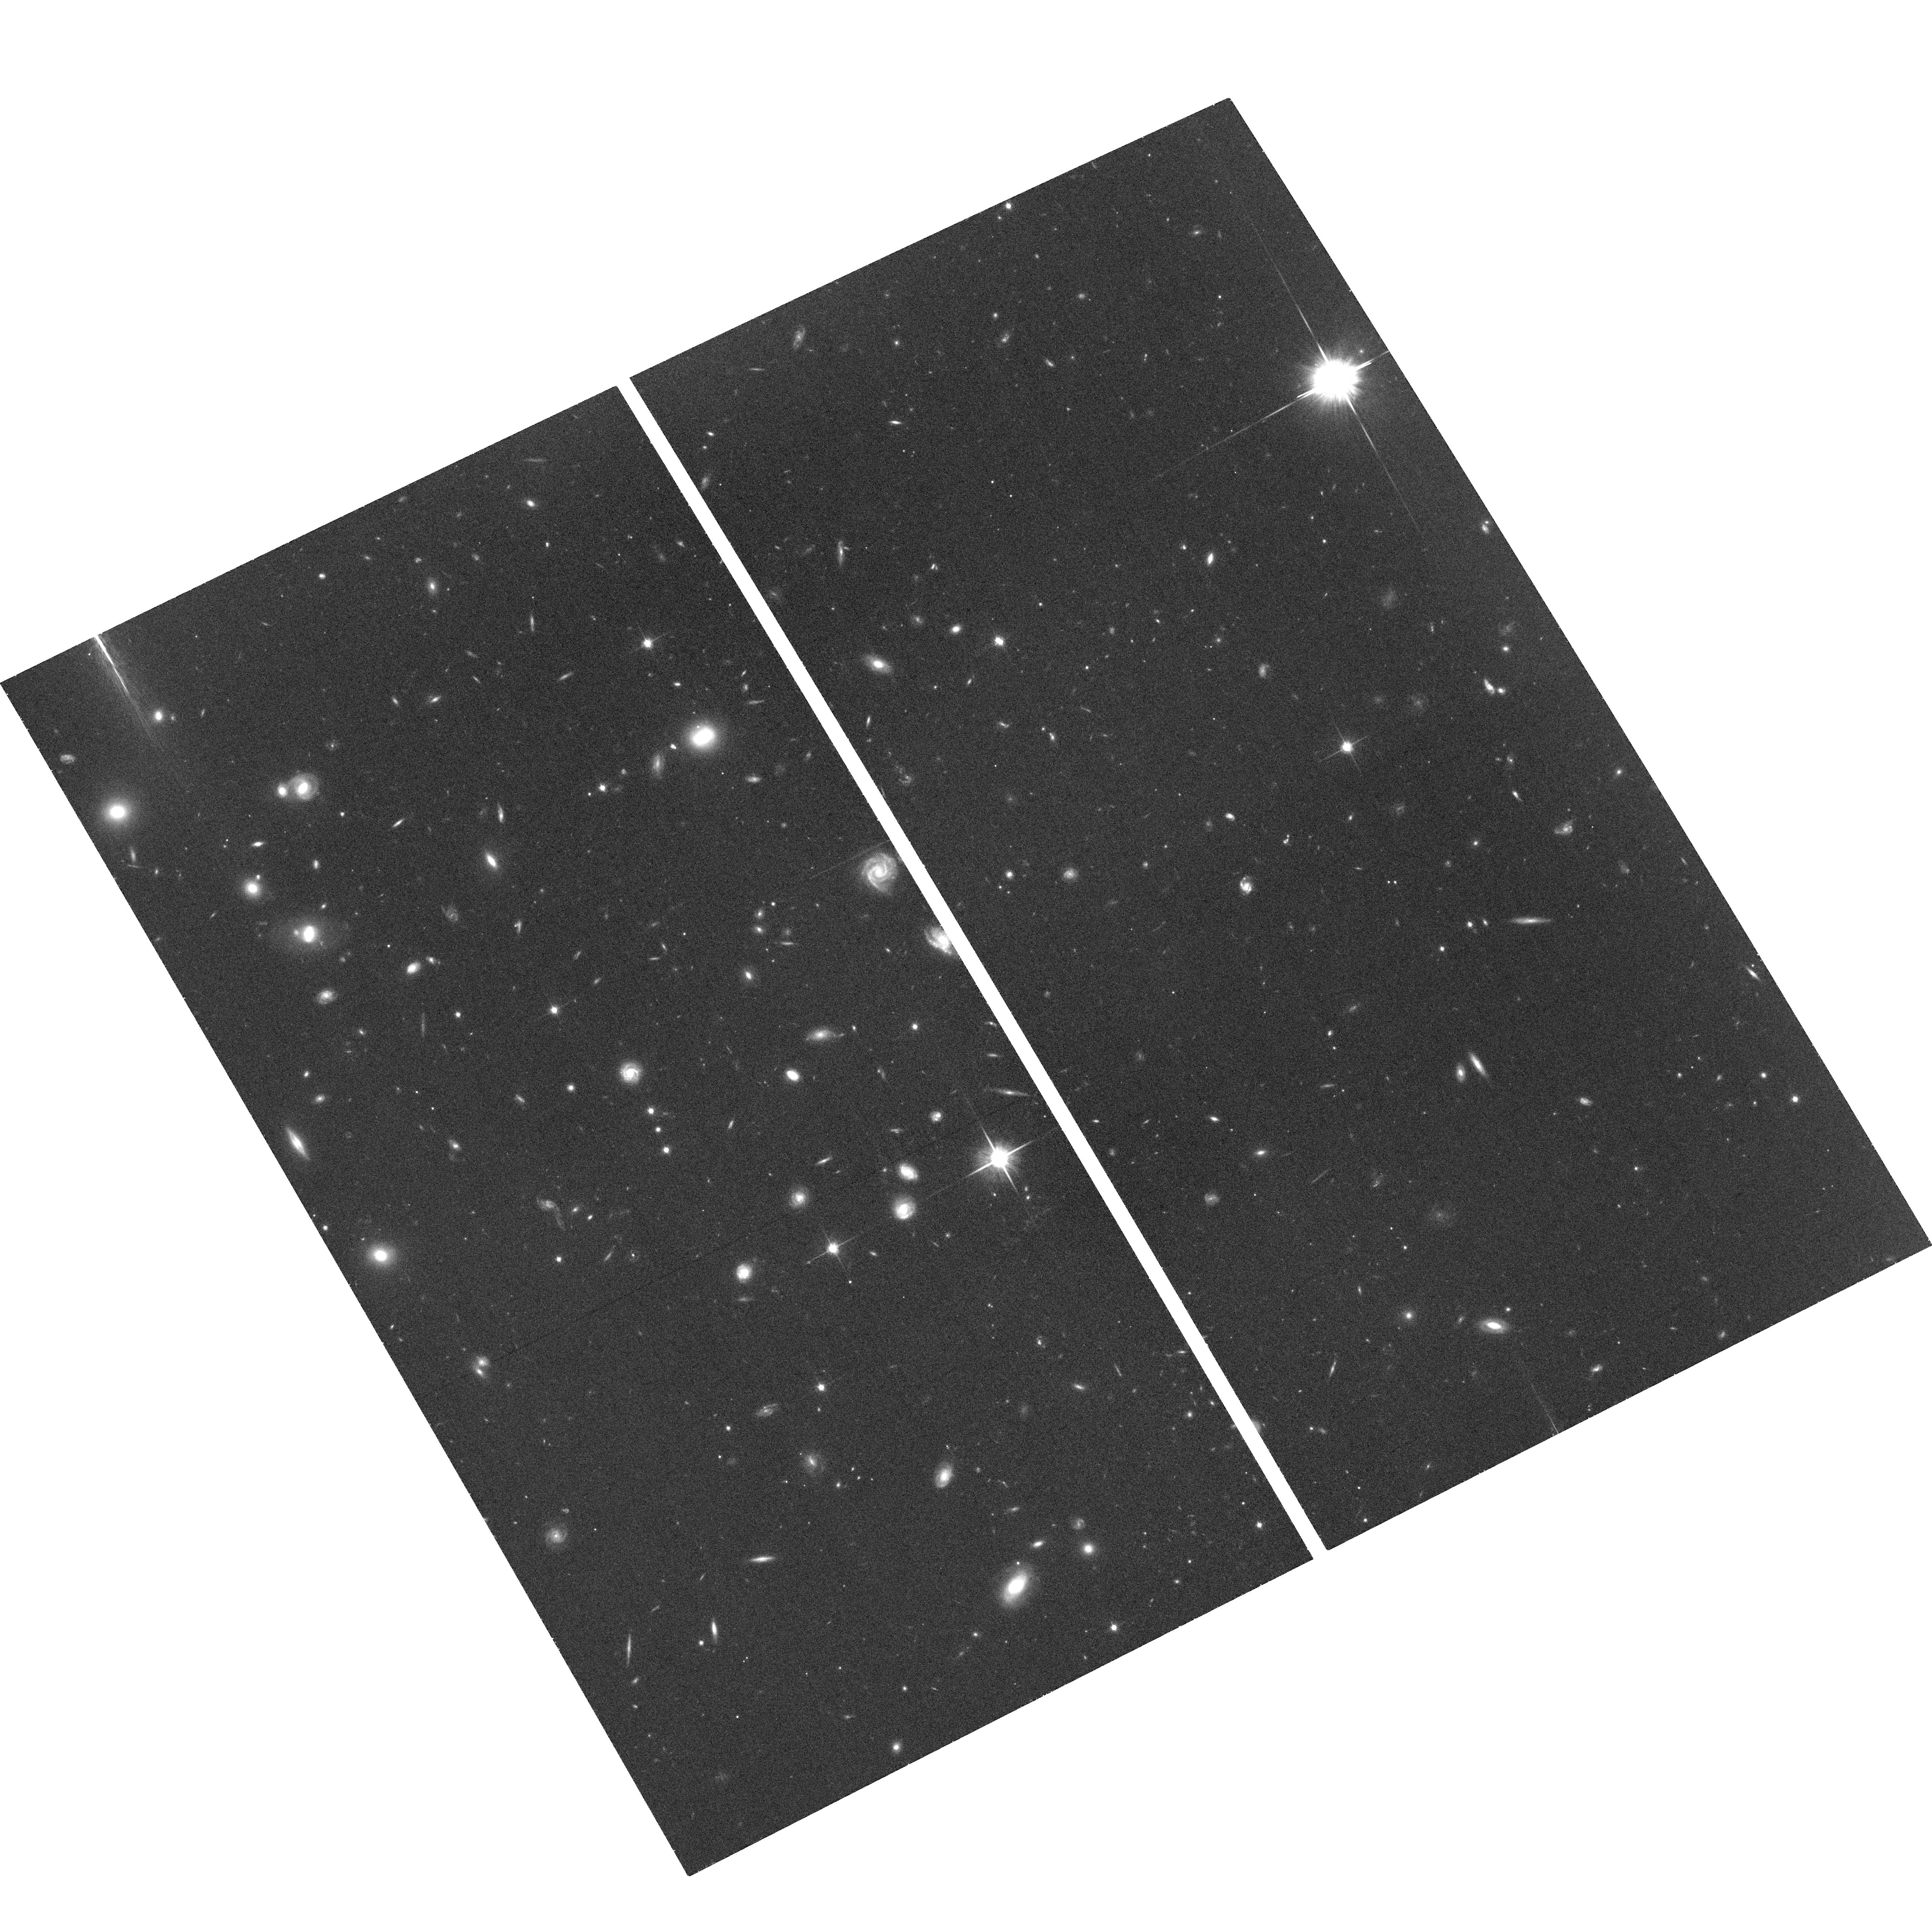
Target: SDSS-J142758.9-012131
Instrument: ACS/WFC
Filter: F814W
Exposure: 36 min
Observation ID: hst_14667_05_acs_wfc_f814w_jd6a05

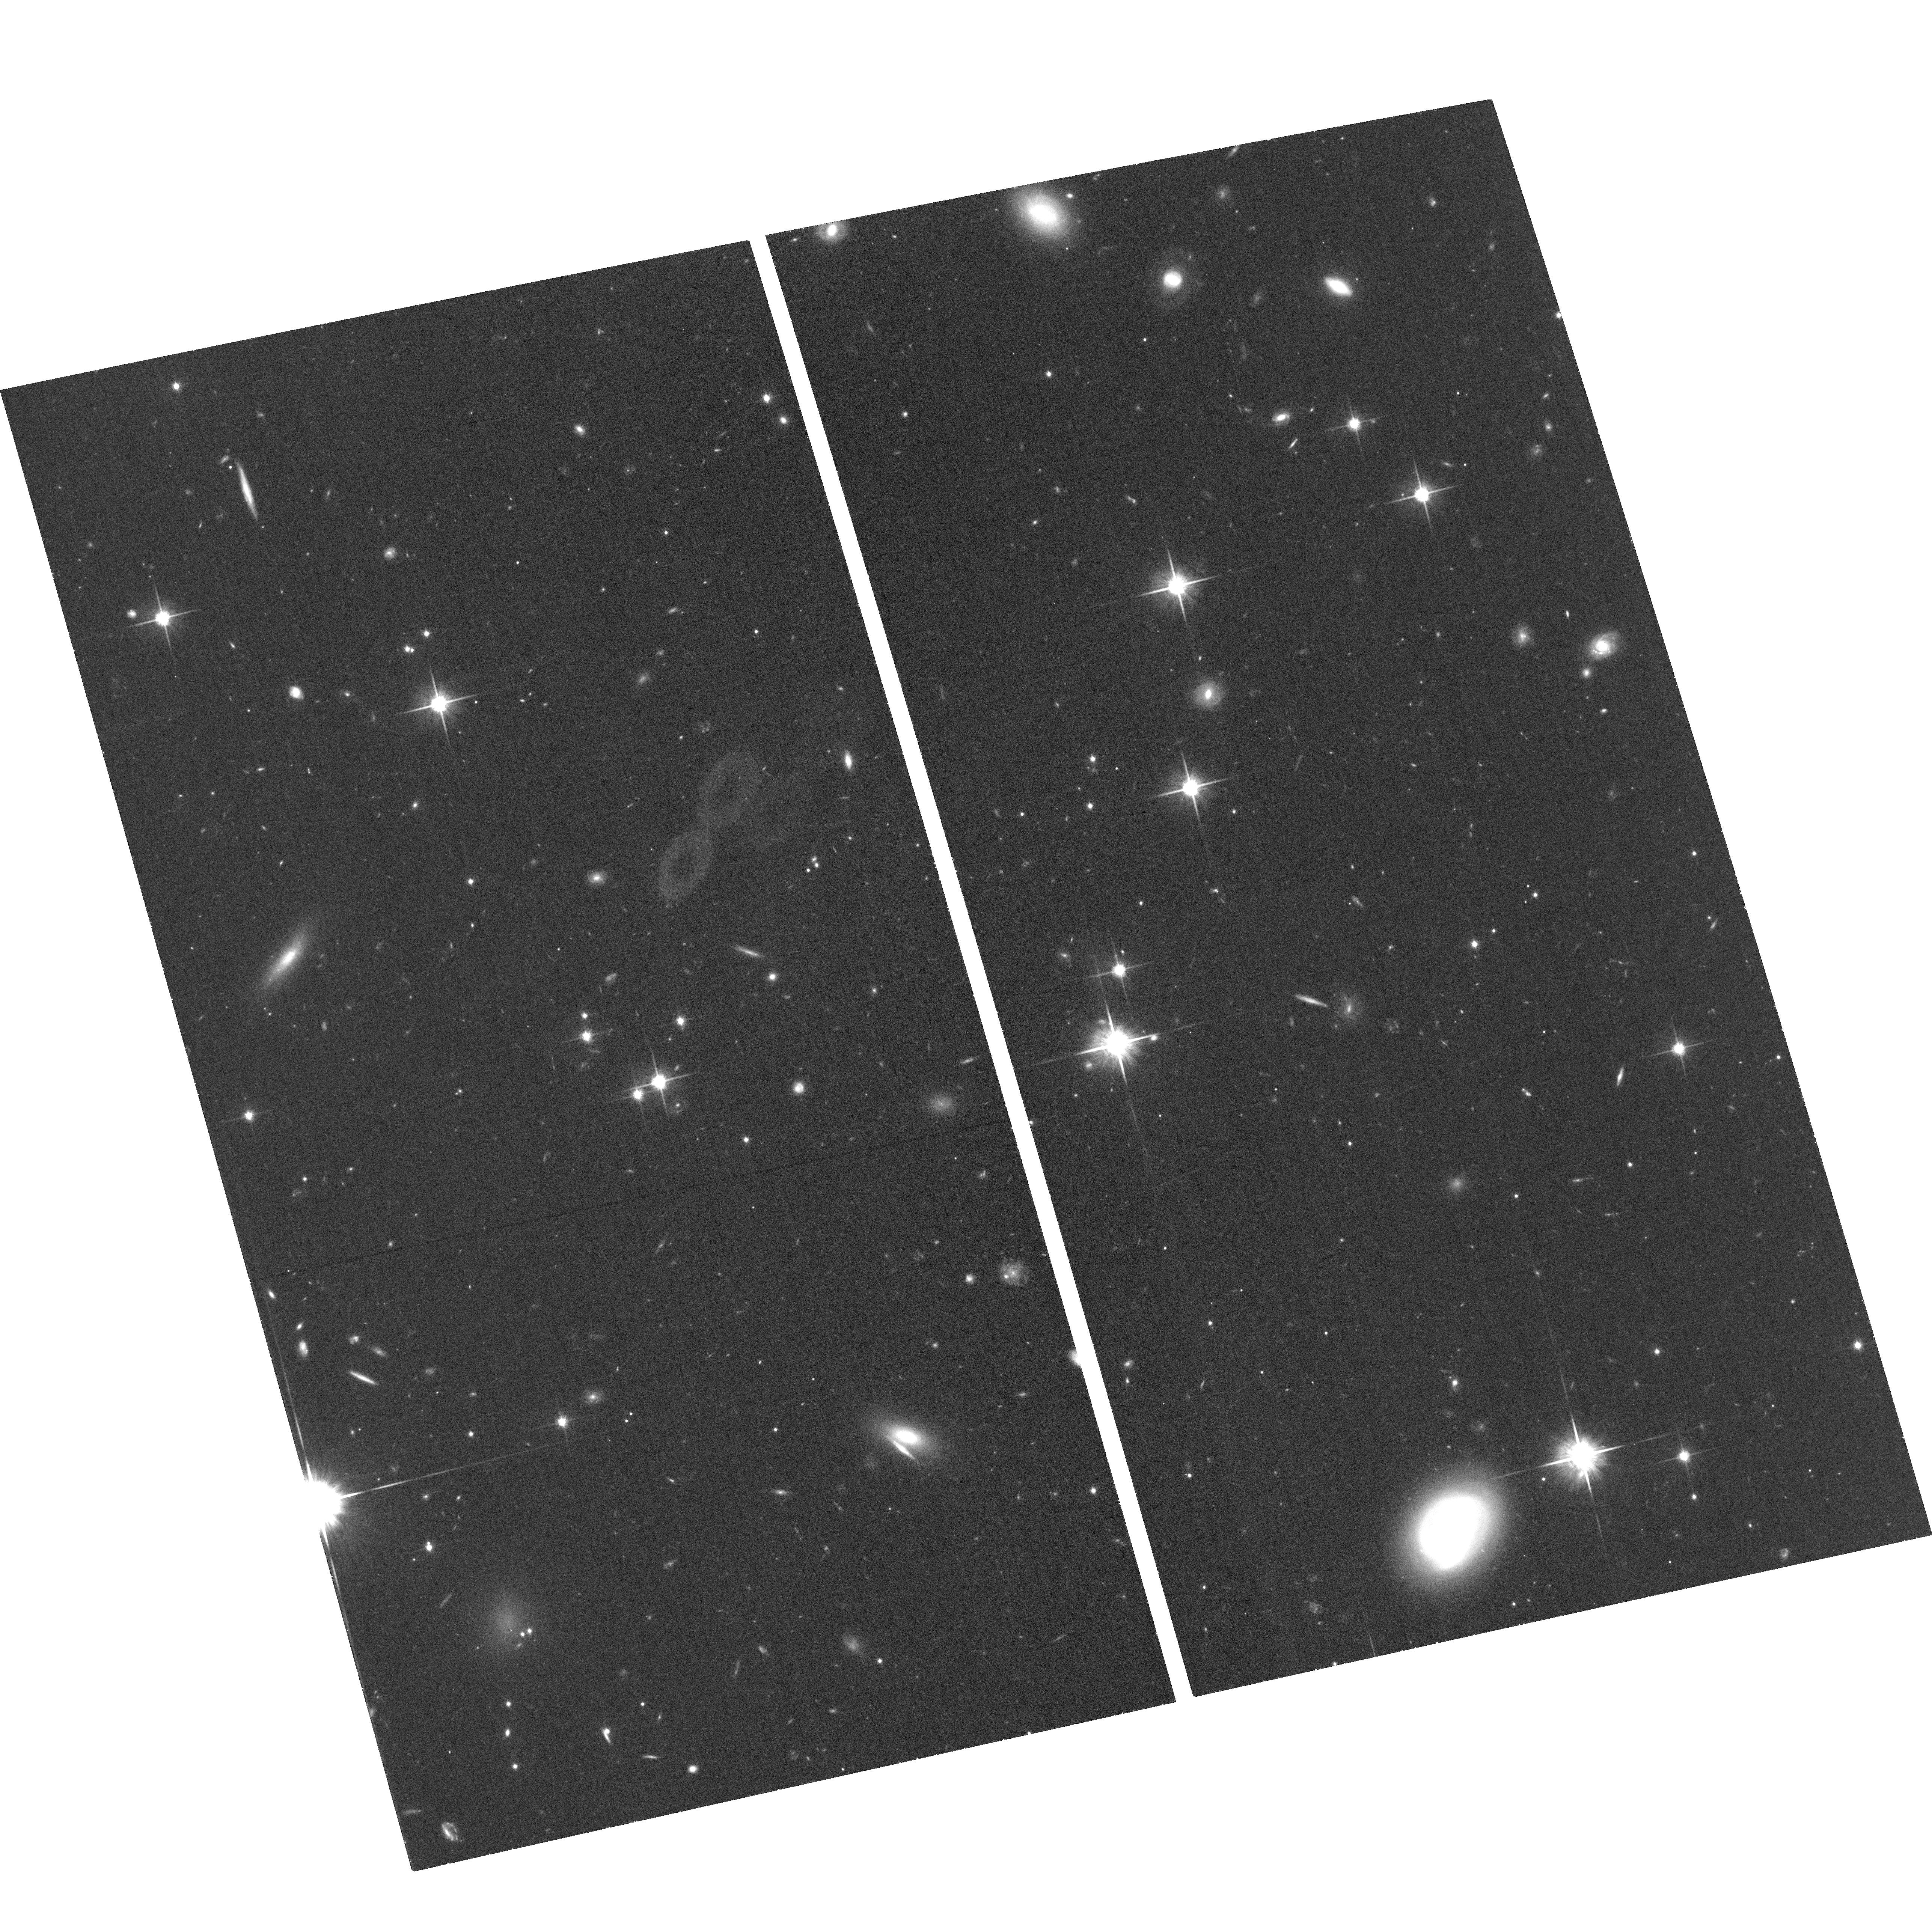
Target: SDSS-J080932.70+193847.2
Instrument: ACS/WFC
Filter: F814W
Exposure: 37 min
Observation ID: hst_14667_01_acs_wfc_f814w_jd6a01

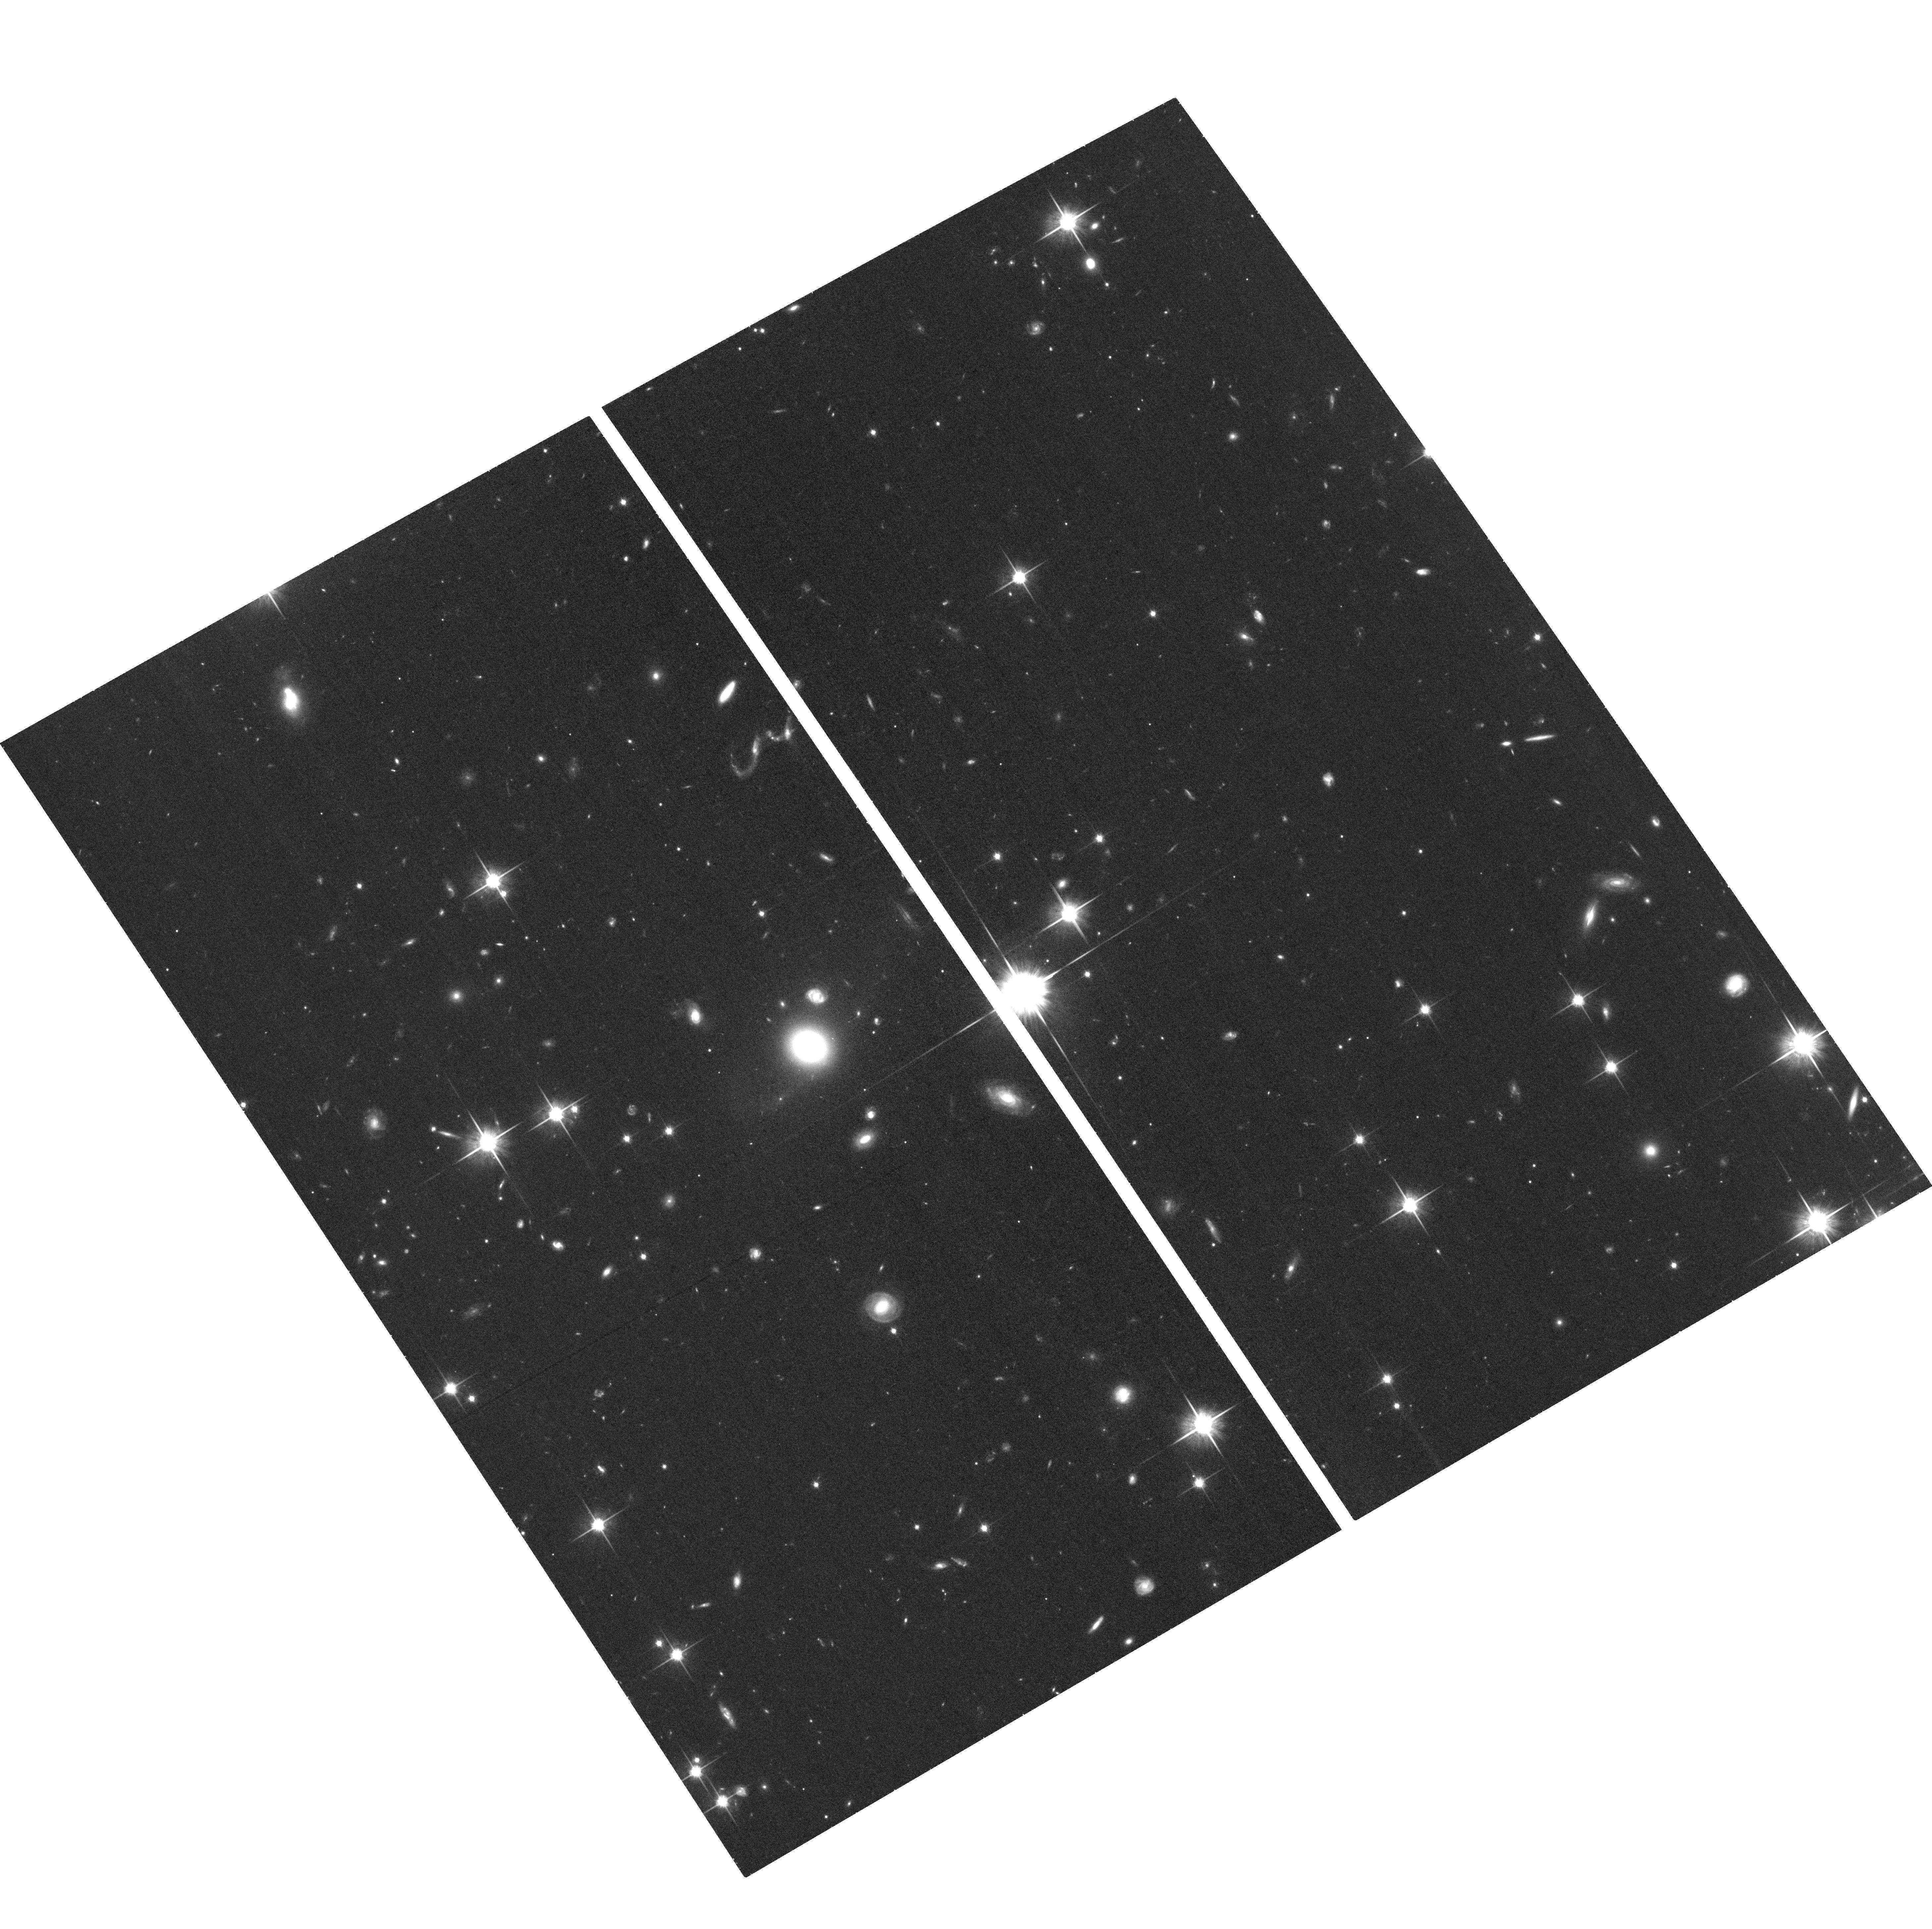
Target: SDSS-J082046.2+035741
Instrument: ACS/WFC
Filter: F814W
Exposure: 36 min
Observation ID: hst_14667_02_acs_wfc_f814w_jd6a02

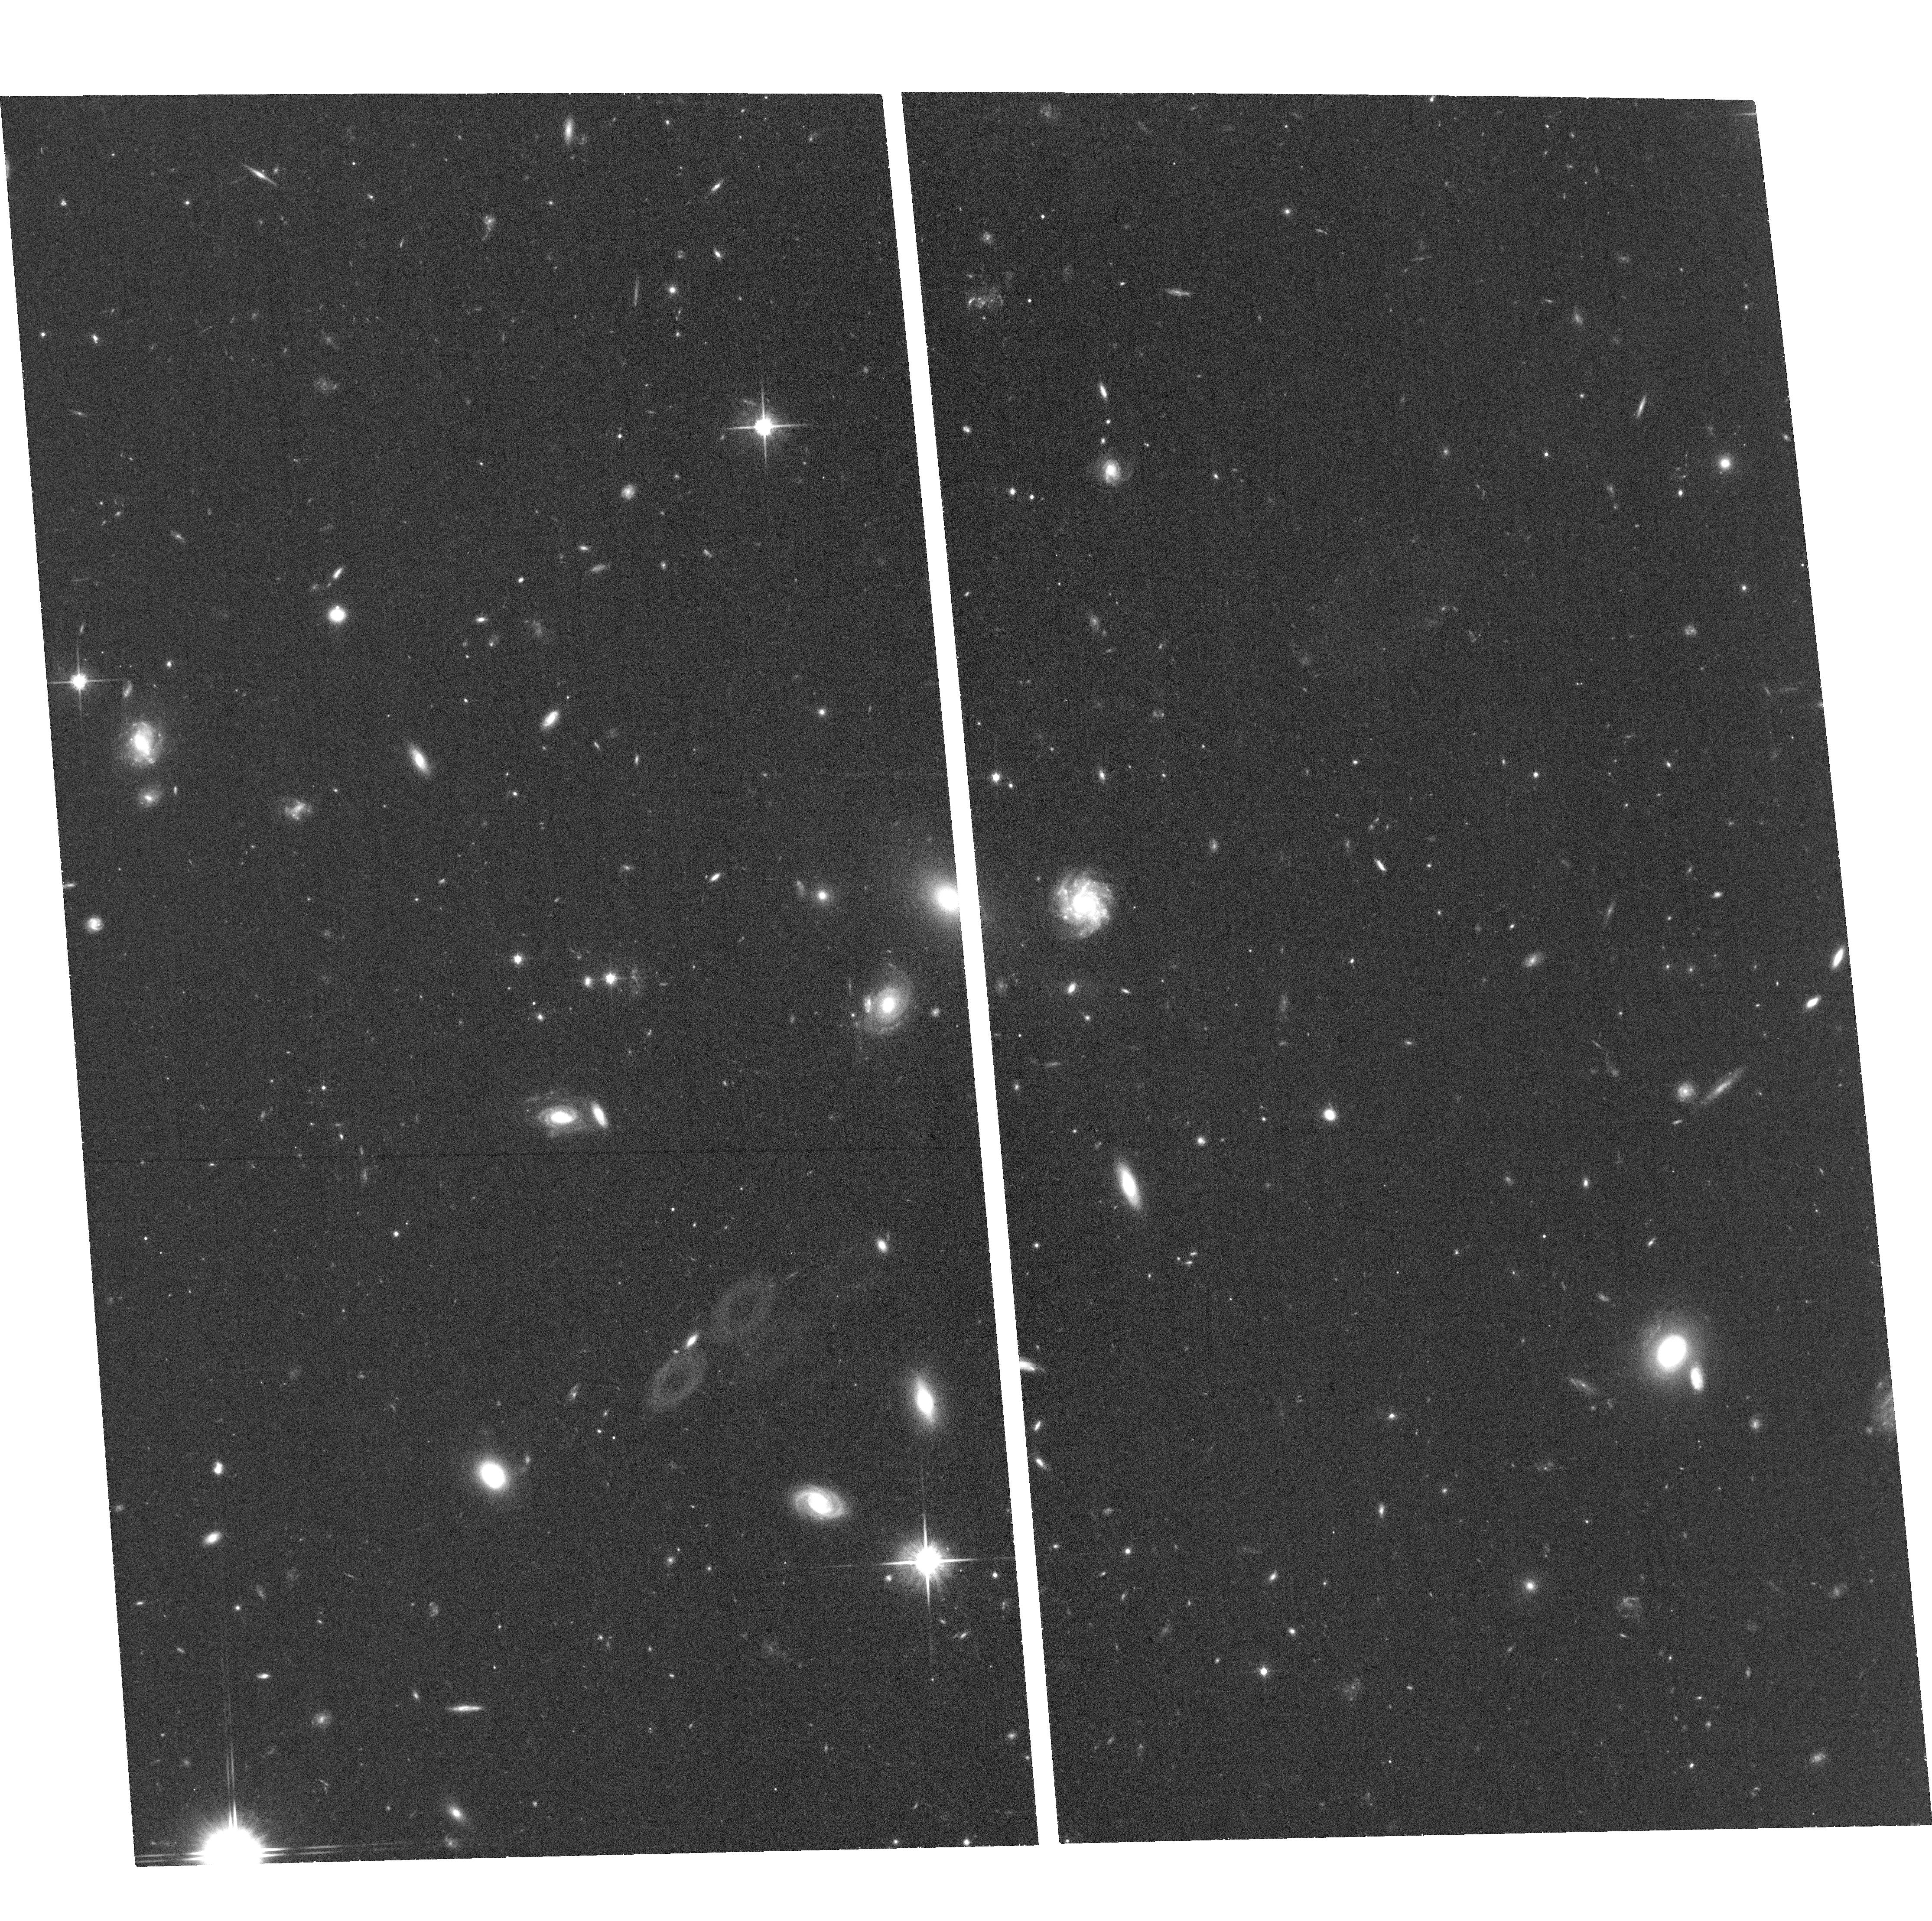
Target: SDSS-J104143.85+195724.4
Instrument: ACS/WFC
Filter: F814W
Exposure: 37 min
Observation ID: hst_14667_03_acs_wfc_f814w_jd6a03

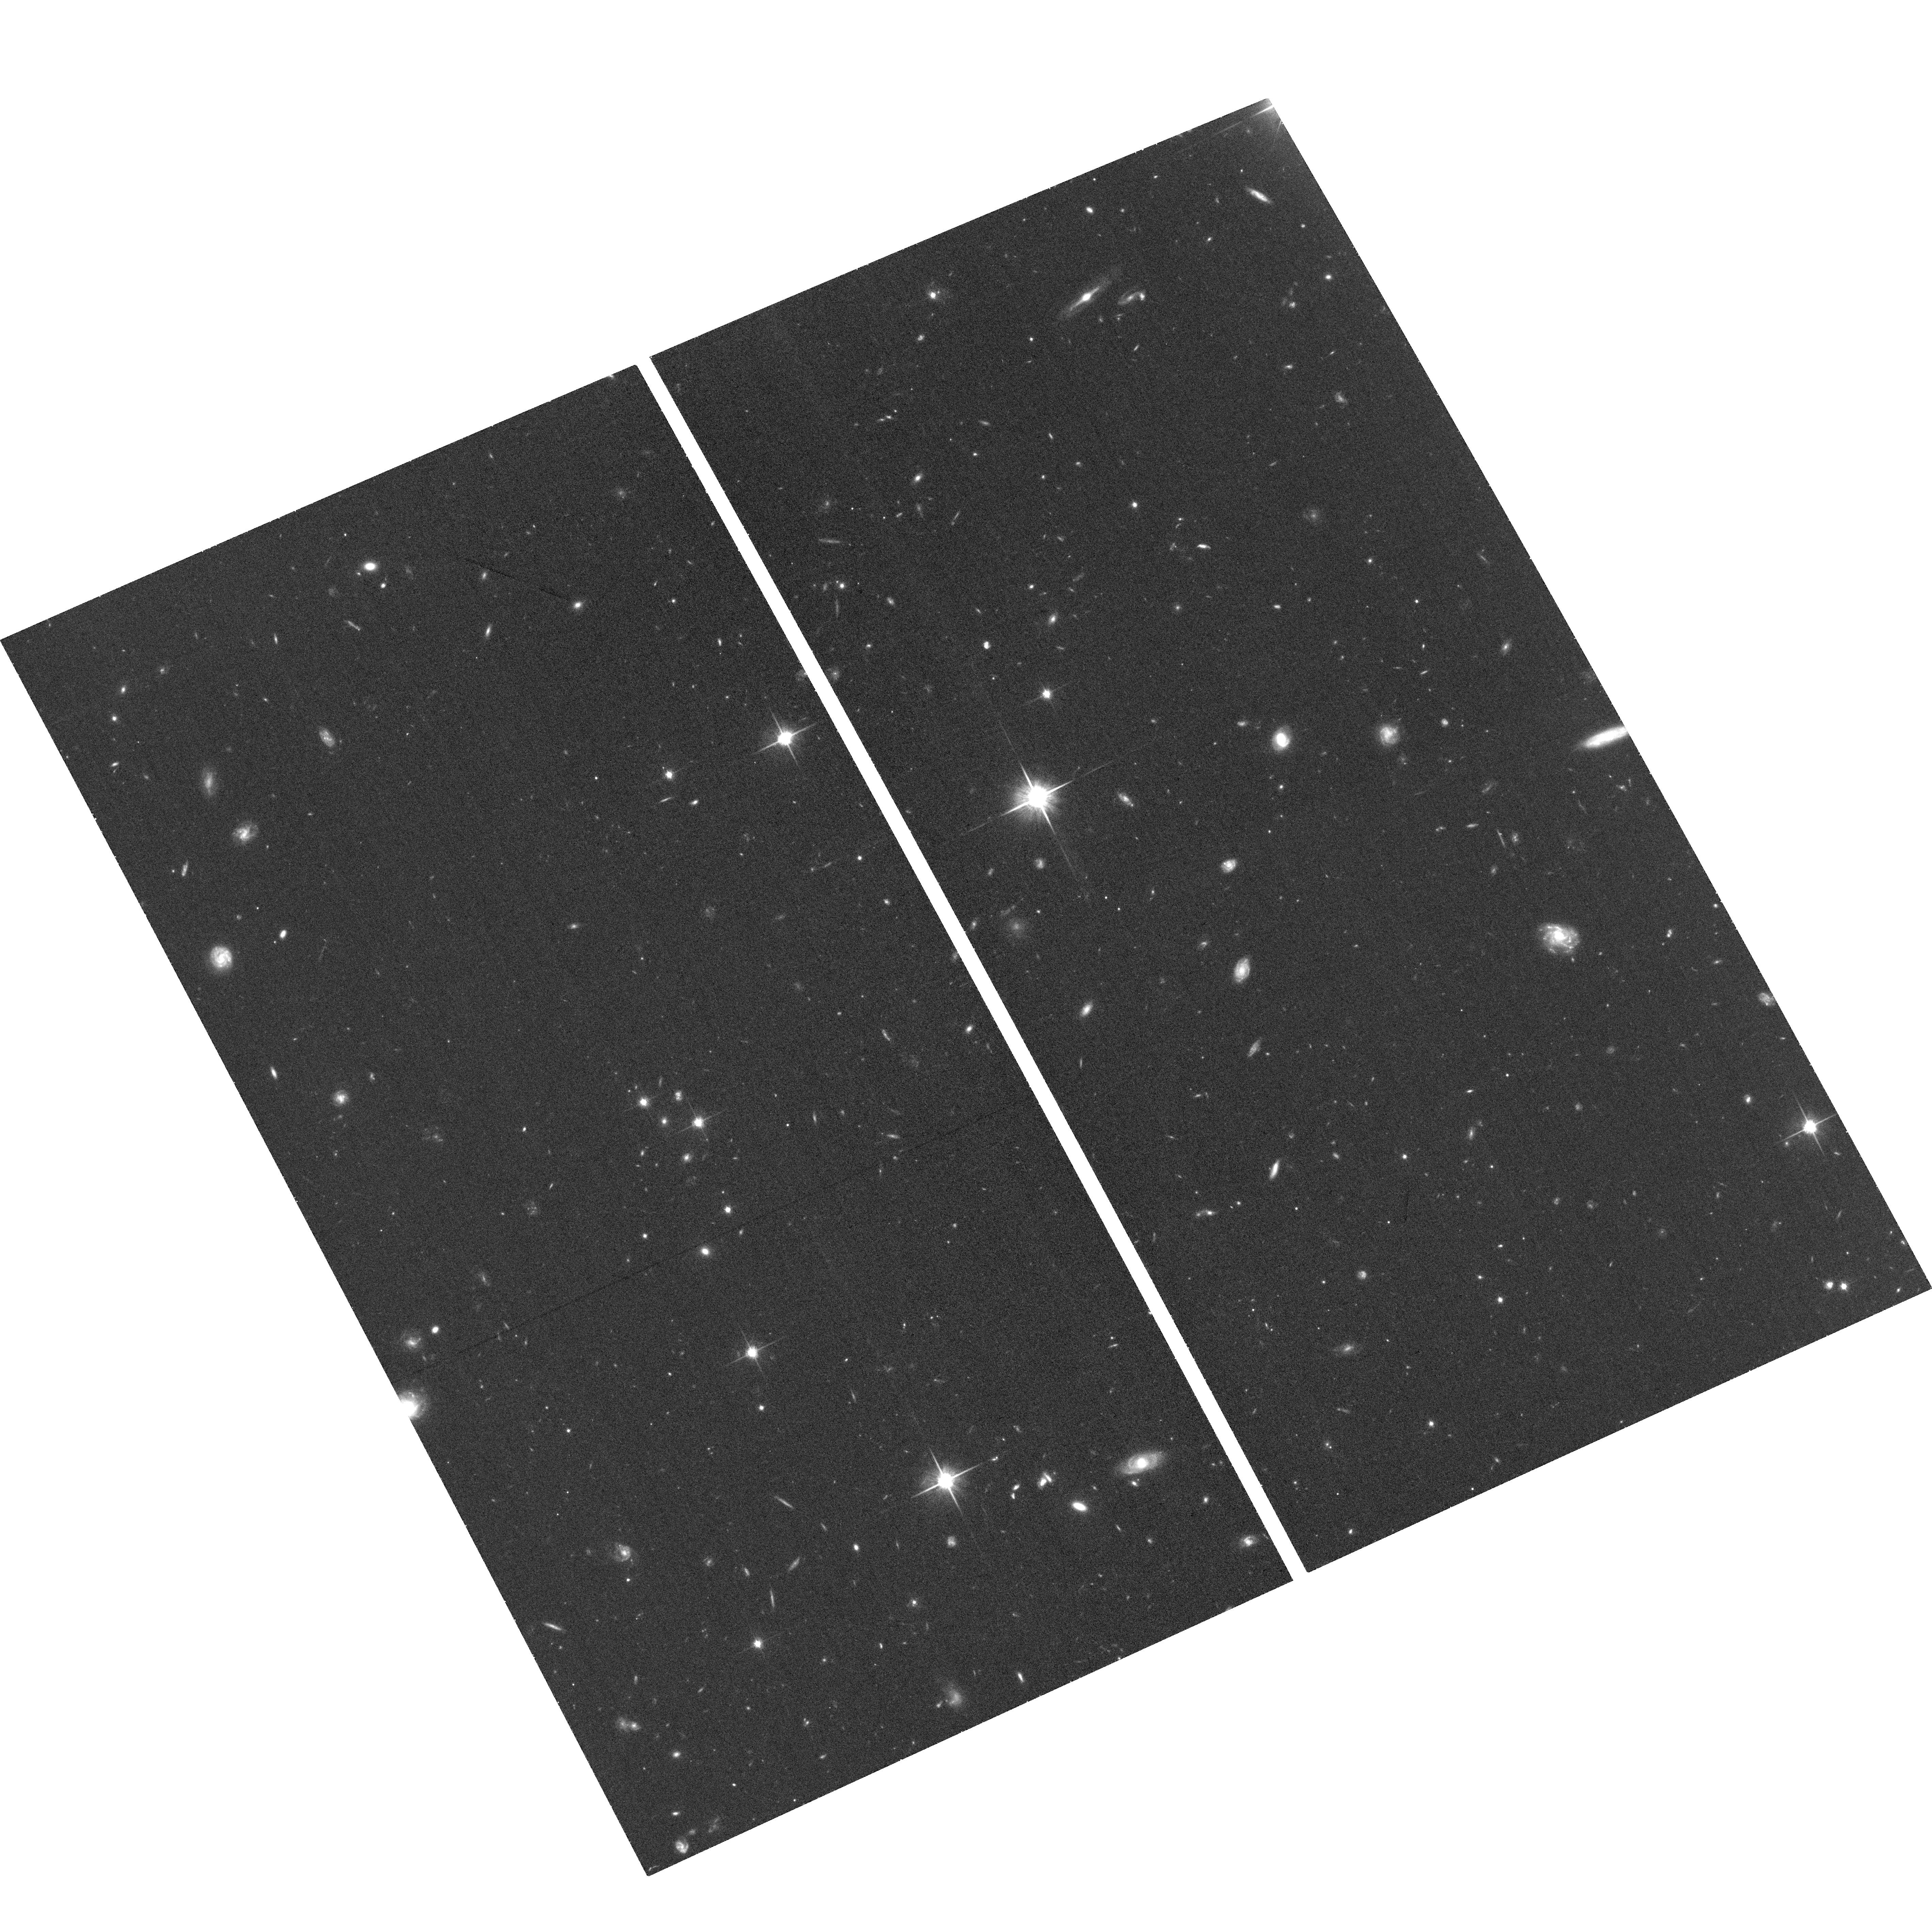
Target: SDSS-J132059.73+164405.5
Instrument: ACS/WFC
Filter: F814W
Exposure: 37 min
Observation ID: hst_14667_04_acs_wfc_f814w_jd6a04

Differentiating Gas Infall and Outflows with Resolved Star Formation Morphology (PI: Chen, Hsiao-Wen)

Traditional QSO absorption-line spectroscopy along single sightlines through galactic halos does not provide the necessary constraints for distinguishing between gas inflows and outflows, because of the degeneracy between line-of-sight velocity offsets from inflowing and outflowing gas. To break the degeneracy requires a sharper view of gas kinematics in galactic halos. We are initiating a program to spatially resolve halo gas motions using projected quasar pairs. The program has yielded a sample of 24 star-forming galaxies at redshift z=0.3-1.2 in five fields with resolved MgII absorption profiles available at two distinct locations separated by 30-60 kpc per galactic halo. A critical component in our study is spatially resolved morphologies of the star-forming disks which, when combined with absorption spectroscopy at multiple sightlines per galaxy, provide the necessary reference frame for constructing a 3D gas flow model. We propose to use ACS and the F814W filter to obtain high spatial resolution, optical images of the fields around the five projected QSO pairs in our sample. The primary goals are (1) to determine the morphological parameters of foreground galaxies identified in our survey and (2) to investigate possible connections between galaxy interactions/satellite mergers and metal transport to large galactic distances based on the presence/absence of disturbed morphologies/tidal features. With a minimal amount of HST time, we will be able to establish the first large sample of 24 intermediate-redshift galaxies for a comprehensive study of spatially and spectrally resolved interplay between star-forming disks and halo gas.